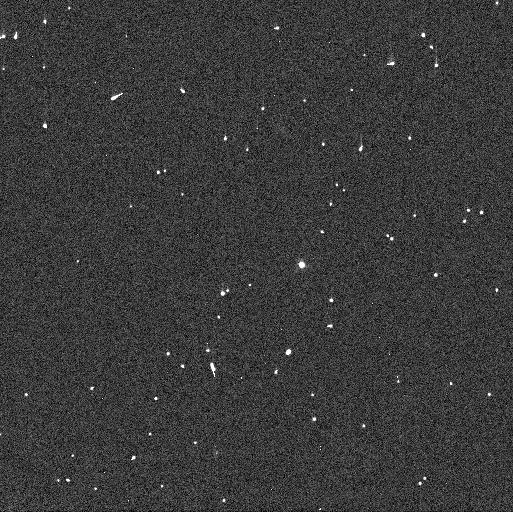
Target: 2007OR10. Instrument: WFC3/UVIS. Filter: F606W. Exposure: 2 min. Observation ID: idx704liq

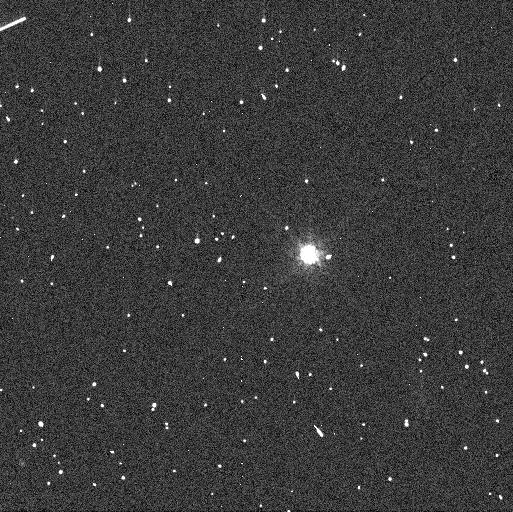
Target: MAKEMAKE. Instrument: WFC3/UVIS. Filter: F814W. Exposure: 3 min. Observation ID: idx702jvq

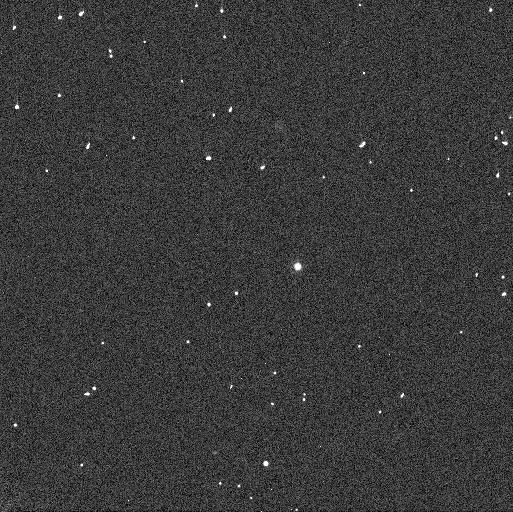
Target: 2007OR10. Instrument: WFC3/UVIS. Filter: F350LP. Exposure: 1 min. Observation ID: idx704lkq

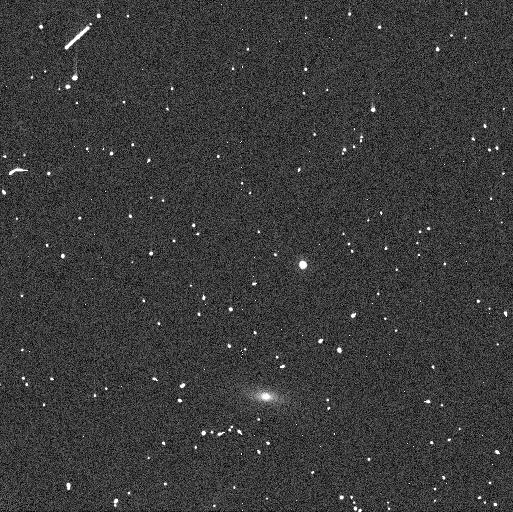
Target: 2007OR10. Instrument: WFC3/UVIS. Filter: F814W. Exposure: 4 min. Observation ID: idx705kdq

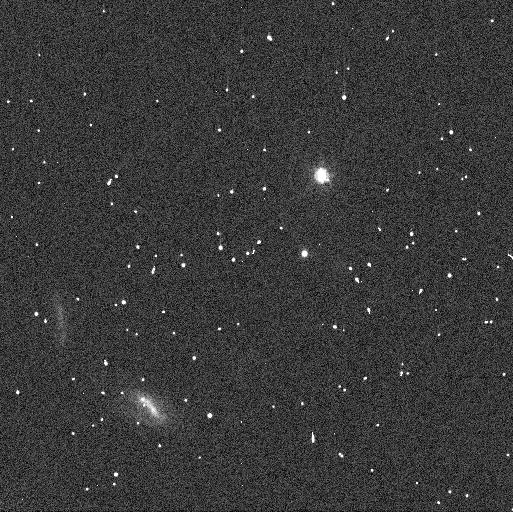
Target: 2007OR10. Instrument: WFC3/UVIS. Filter: F606W. Exposure: 2 min. Observation ID: idx706ctq

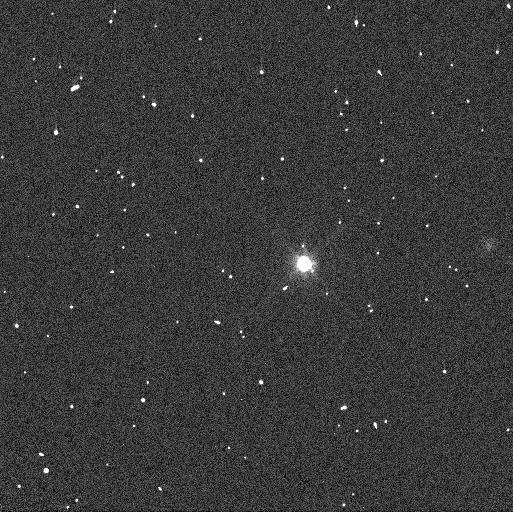
Target: MAKEMAKE. Instrument: WFC3/UVIS. Filter: F606W. Exposure: 1 min. Observation ID: idx701qxq

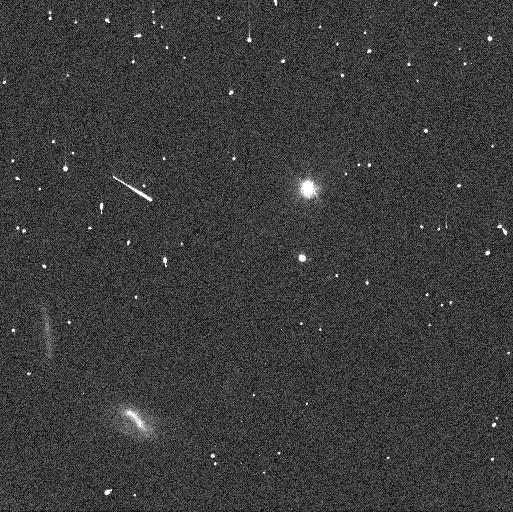
Target: 2007OR10. Instrument: WFC3/UVIS. Filter: F350LP. Exposure: 1 min. Observation ID: idx706clq

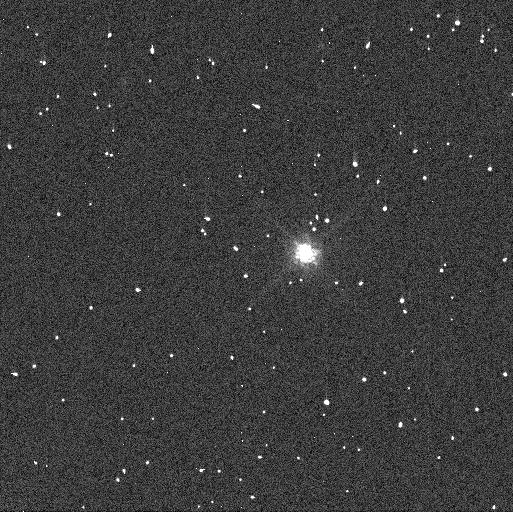
Target: MAKEMAKE. Instrument: WFC3/UVIS. Filter: F814W. Exposure: 3 min. Observation ID: idx703dcq

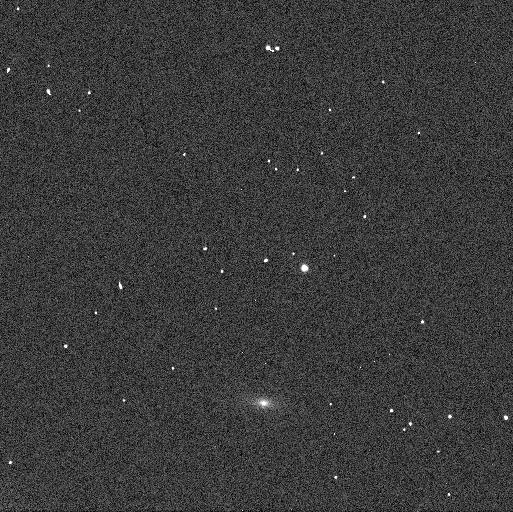
Target: 2007OR10. Instrument: WFC3/UVIS. Filter: F350LP. Exposure: 1 min. Observation ID: idx705kbq

The Moons of Kuiper Belt Dwarf Planets Makemake and 2007 OR10 (PI: Parker, Alex Harrison)

In two recent analyses of Hubble data, we discovered that both Makemake (the second-brightest trans-Neptunian Object behind only Pluto) and 2007 OR10 (the third largest TNO behind only Pluto and Eris) each have a faint satellite in orbit about them. With the addition of these satellites, all known TNOs with diameters unequivically larger than 1000 km are known to have moons; these are the only two for which the satellite orbits have not been characterized. The presence of these satellites provides the opportunity to accurately characterize bulk properties of Makemake and 2007 OR10 for the first time, including their masses and densities. This is a remarkable opportunity to study two of the largest dwarf planets in the solar system, completeing the census of bulk properties for TNOs with D>1000 km. Hubble has been instrumental in characterizing the satellites of the other TNO dwarf planets, as its union of sensitivity and angular resolution make it uniquely capable of studying these faint, high-contrast systems. We request an 18-orbit program to accurately measure the orbital properties of these satellites and to derive the masses and densities of Makemake and 2007 OR10. Both Makemake and 2007 OR10 are targets of JWST Guaranteed Time Observations, and this HST program is required to provide orbital phasing information that will ensure that the JWST MIRI observations can resolve the systems.